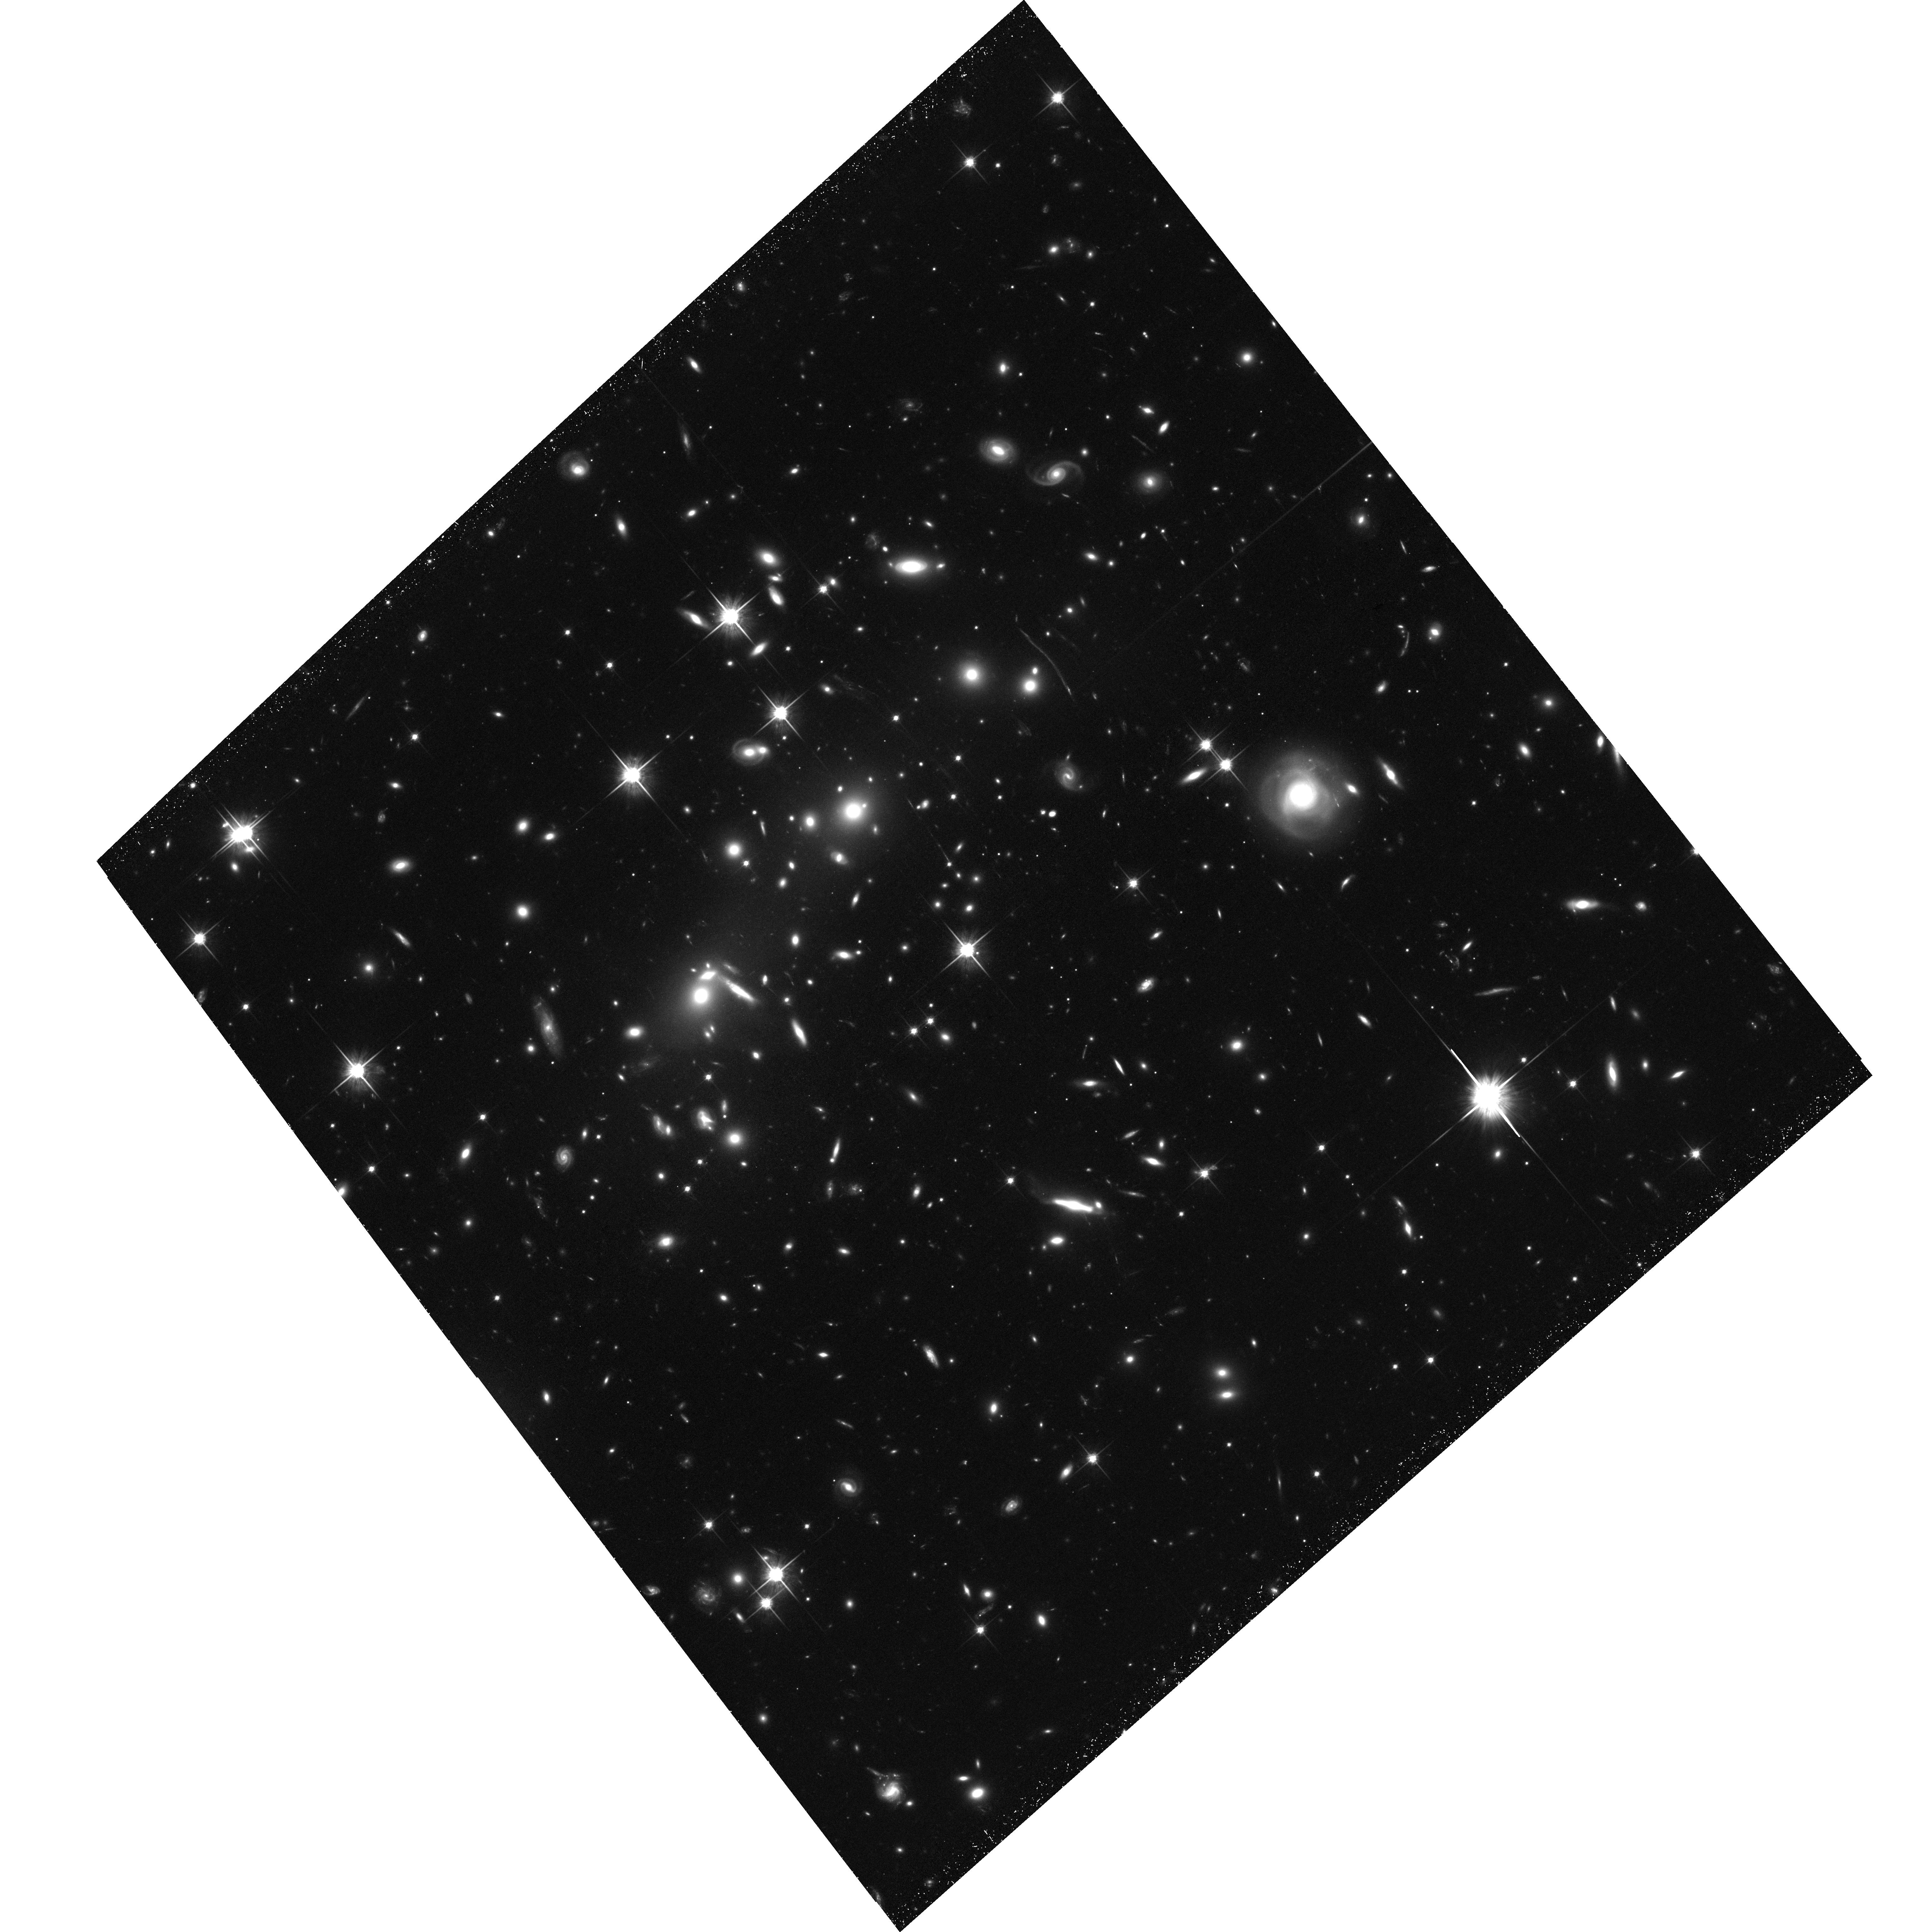
Target: CLG-0657-56. Instrument: ACS/WFC. Filter: F814W. Exposure: 1.2 h. Observation ID: hst_11591_27_acs_wfc_f814w_jb5m27

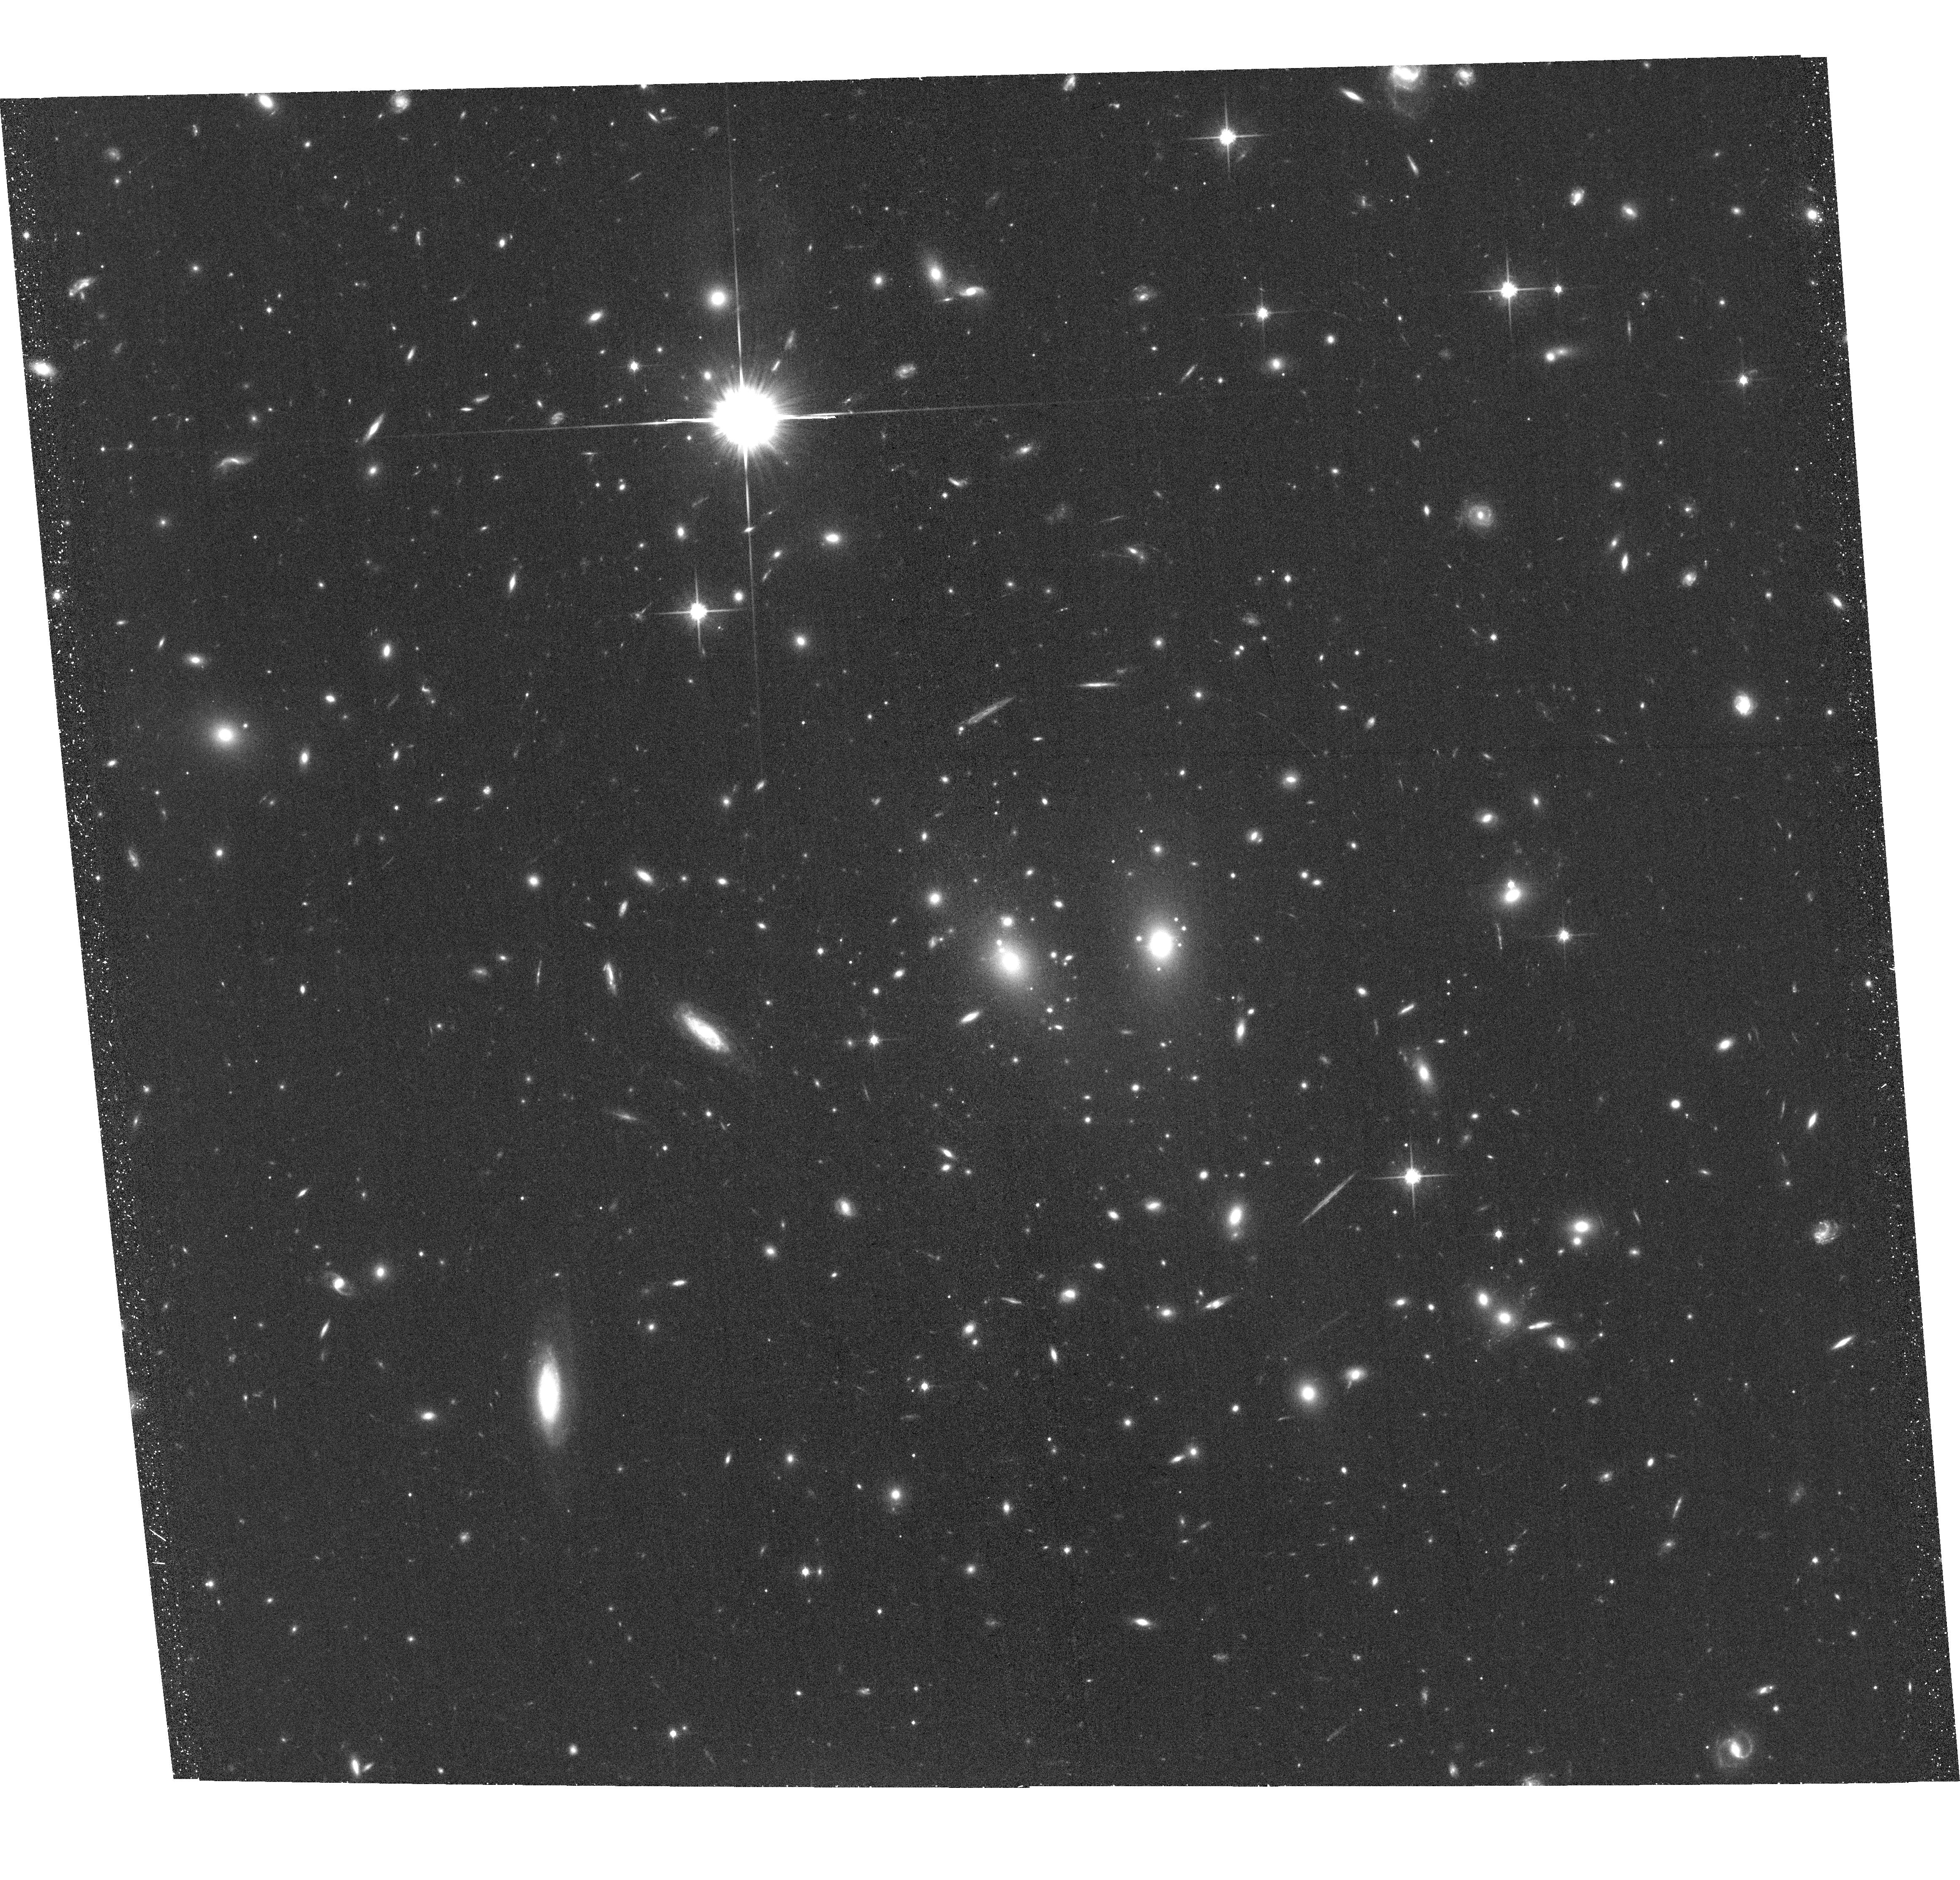
Target: CLG-J1347-1145. Instrument: ACS/WFC. Filter: F814W. Exposure: 34 min. Observation ID: hst_11591_26_acs_wfc_f814w_jb5m26

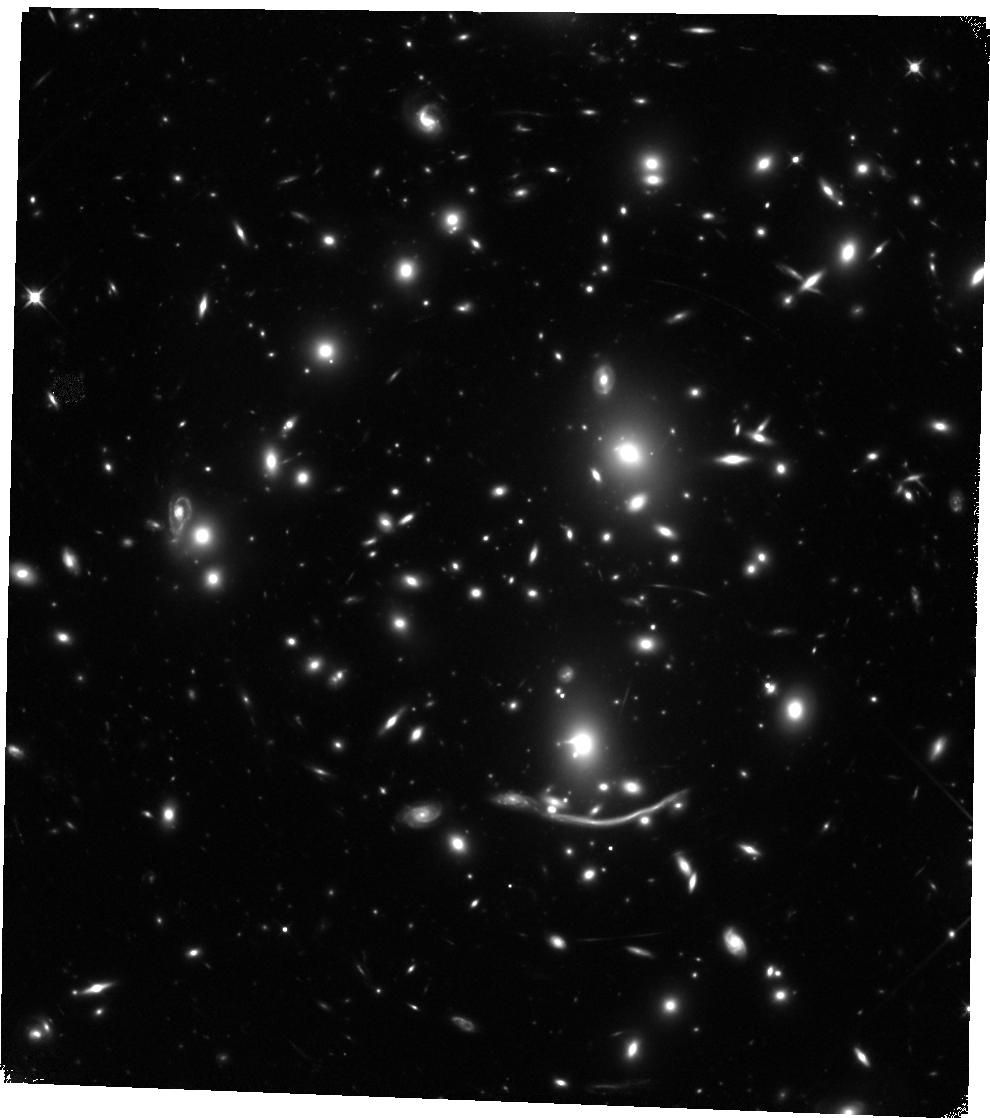
Target: ABELL-370-WFC3. Instrument: WFC3/IR. Filter: F110W. Exposure: 44 min. Observation ID: hst_11591_12_wfc3_ir_f110w_ib5m12

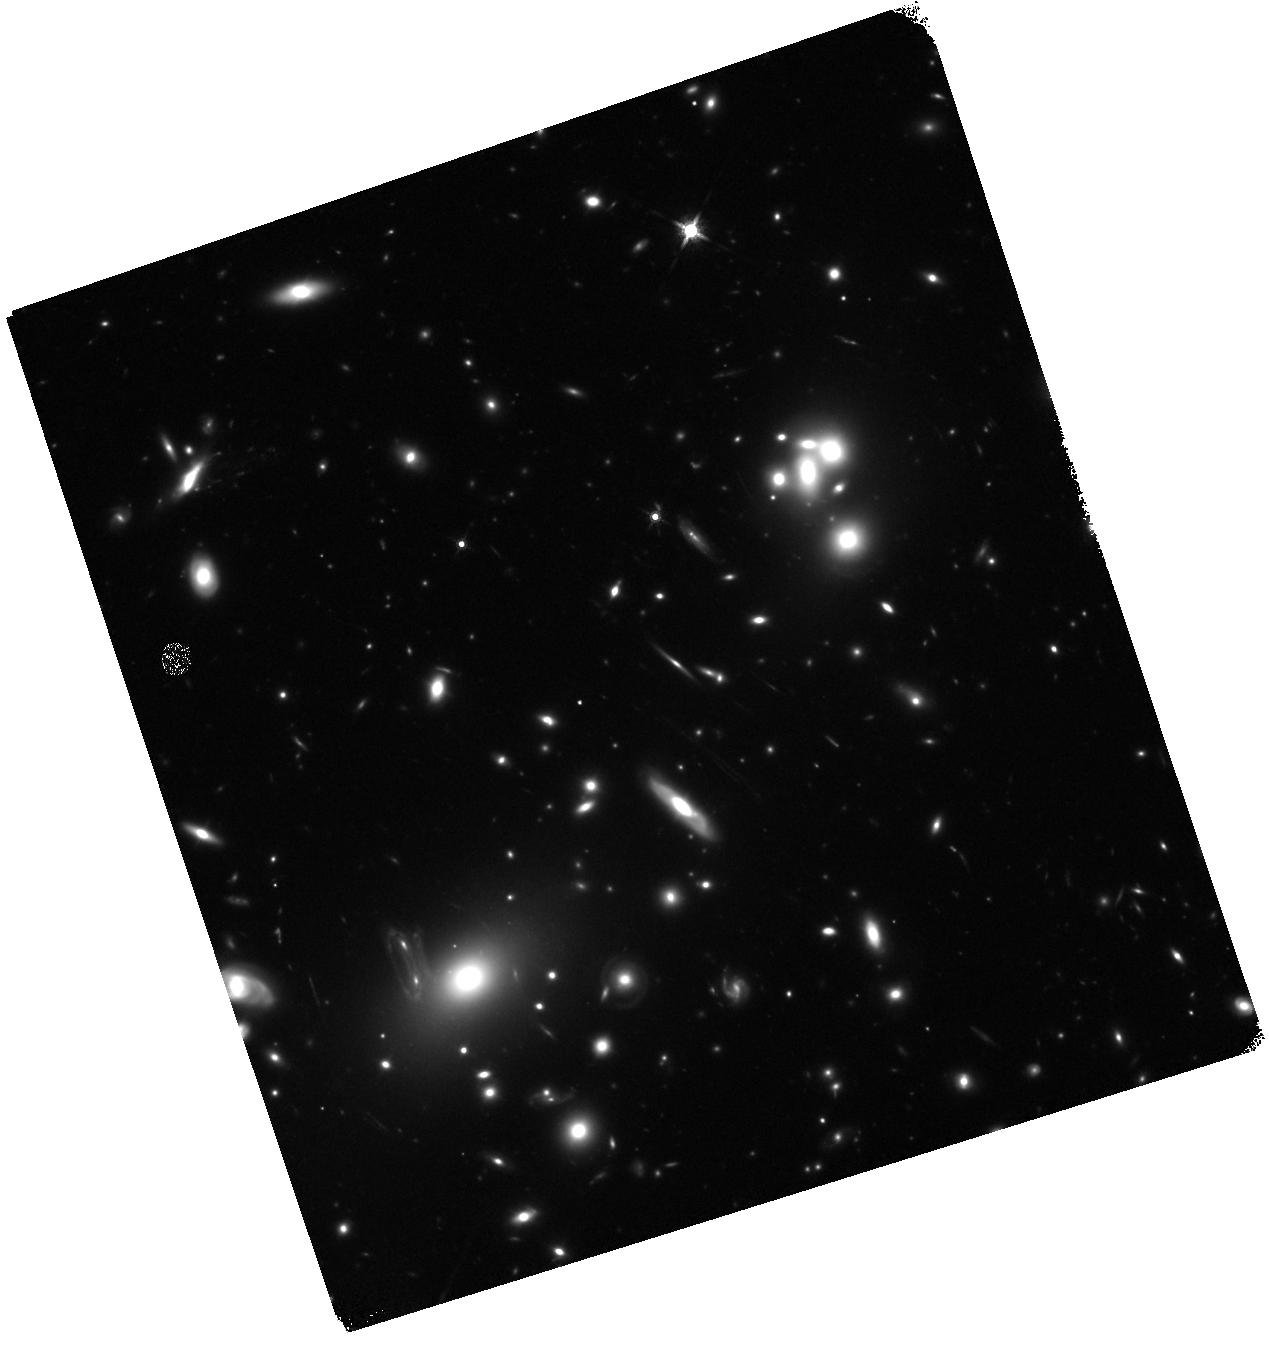
Target: ABELL-68-WFC3. Instrument: WFC3/IR. Filter: F160W. Exposure: 40 min. Observation ID: hst_11591_15_wfc3_ir_f160w_ib5m15

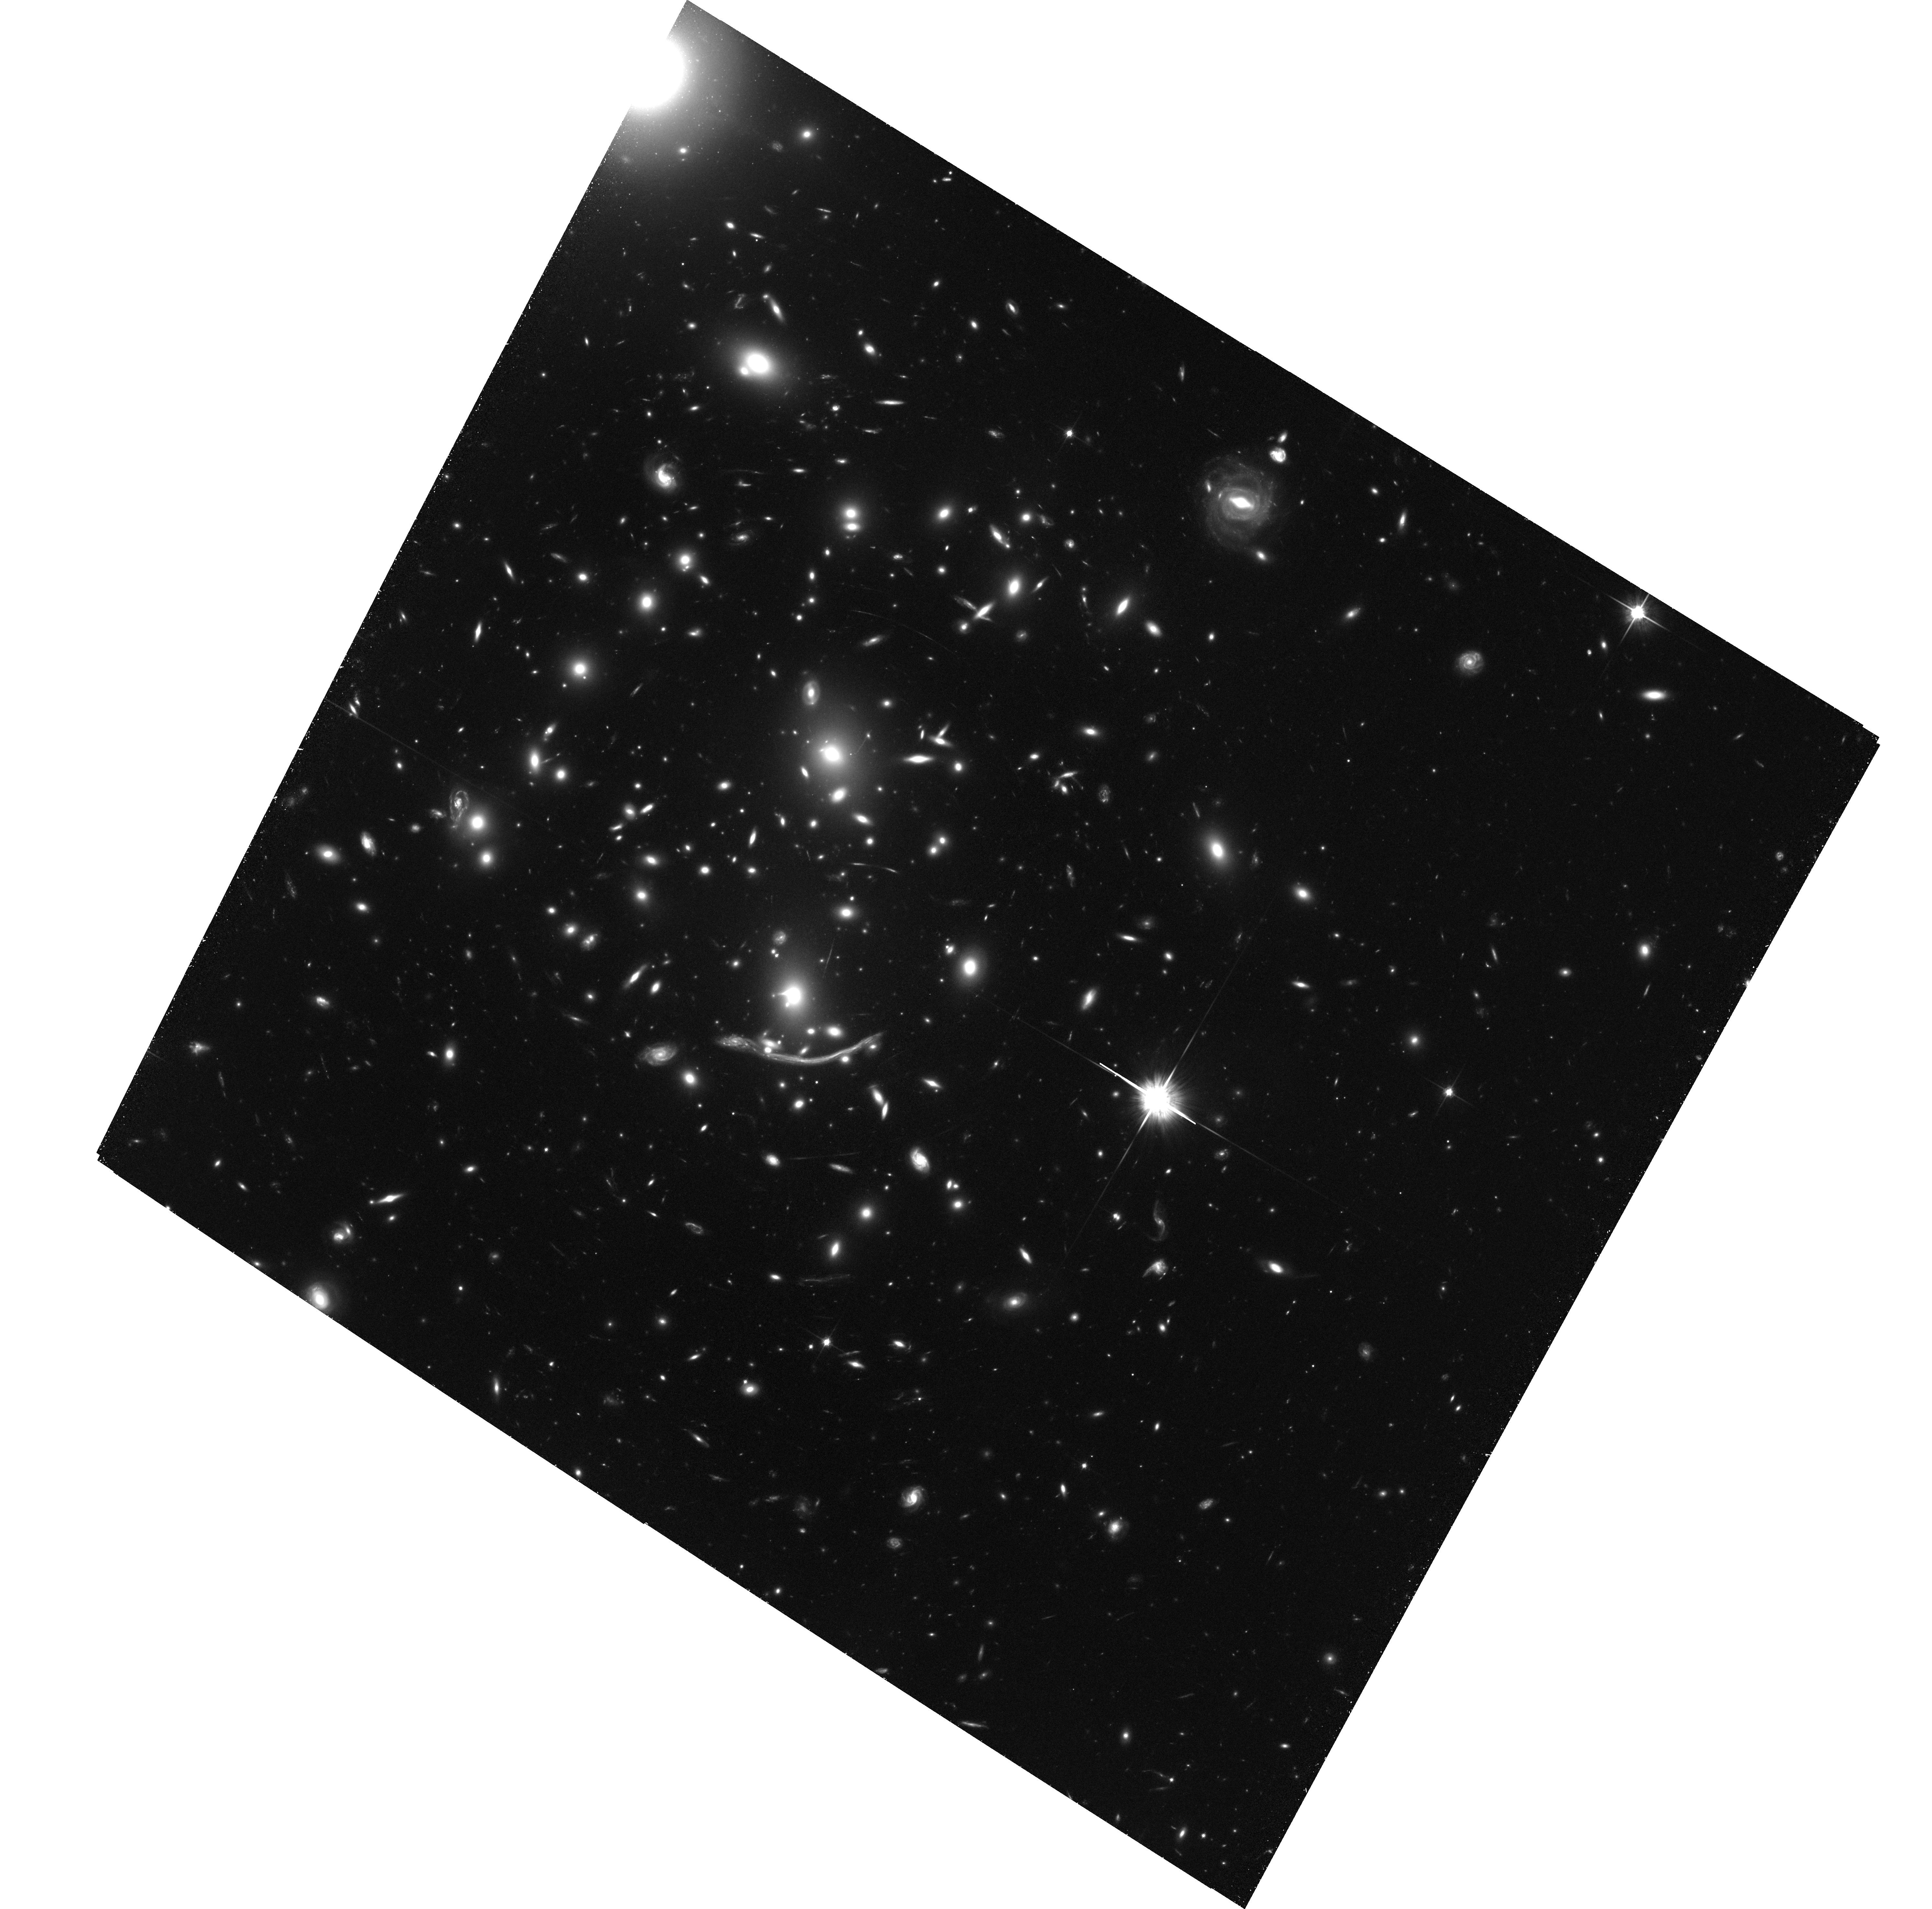
Target: ABELL-370. Instrument: ACS/WFC. Filter: F814W. Exposure: 2.7 h. Observation ID: hst_11591_22_acs_wfc_f814w_jb5m22

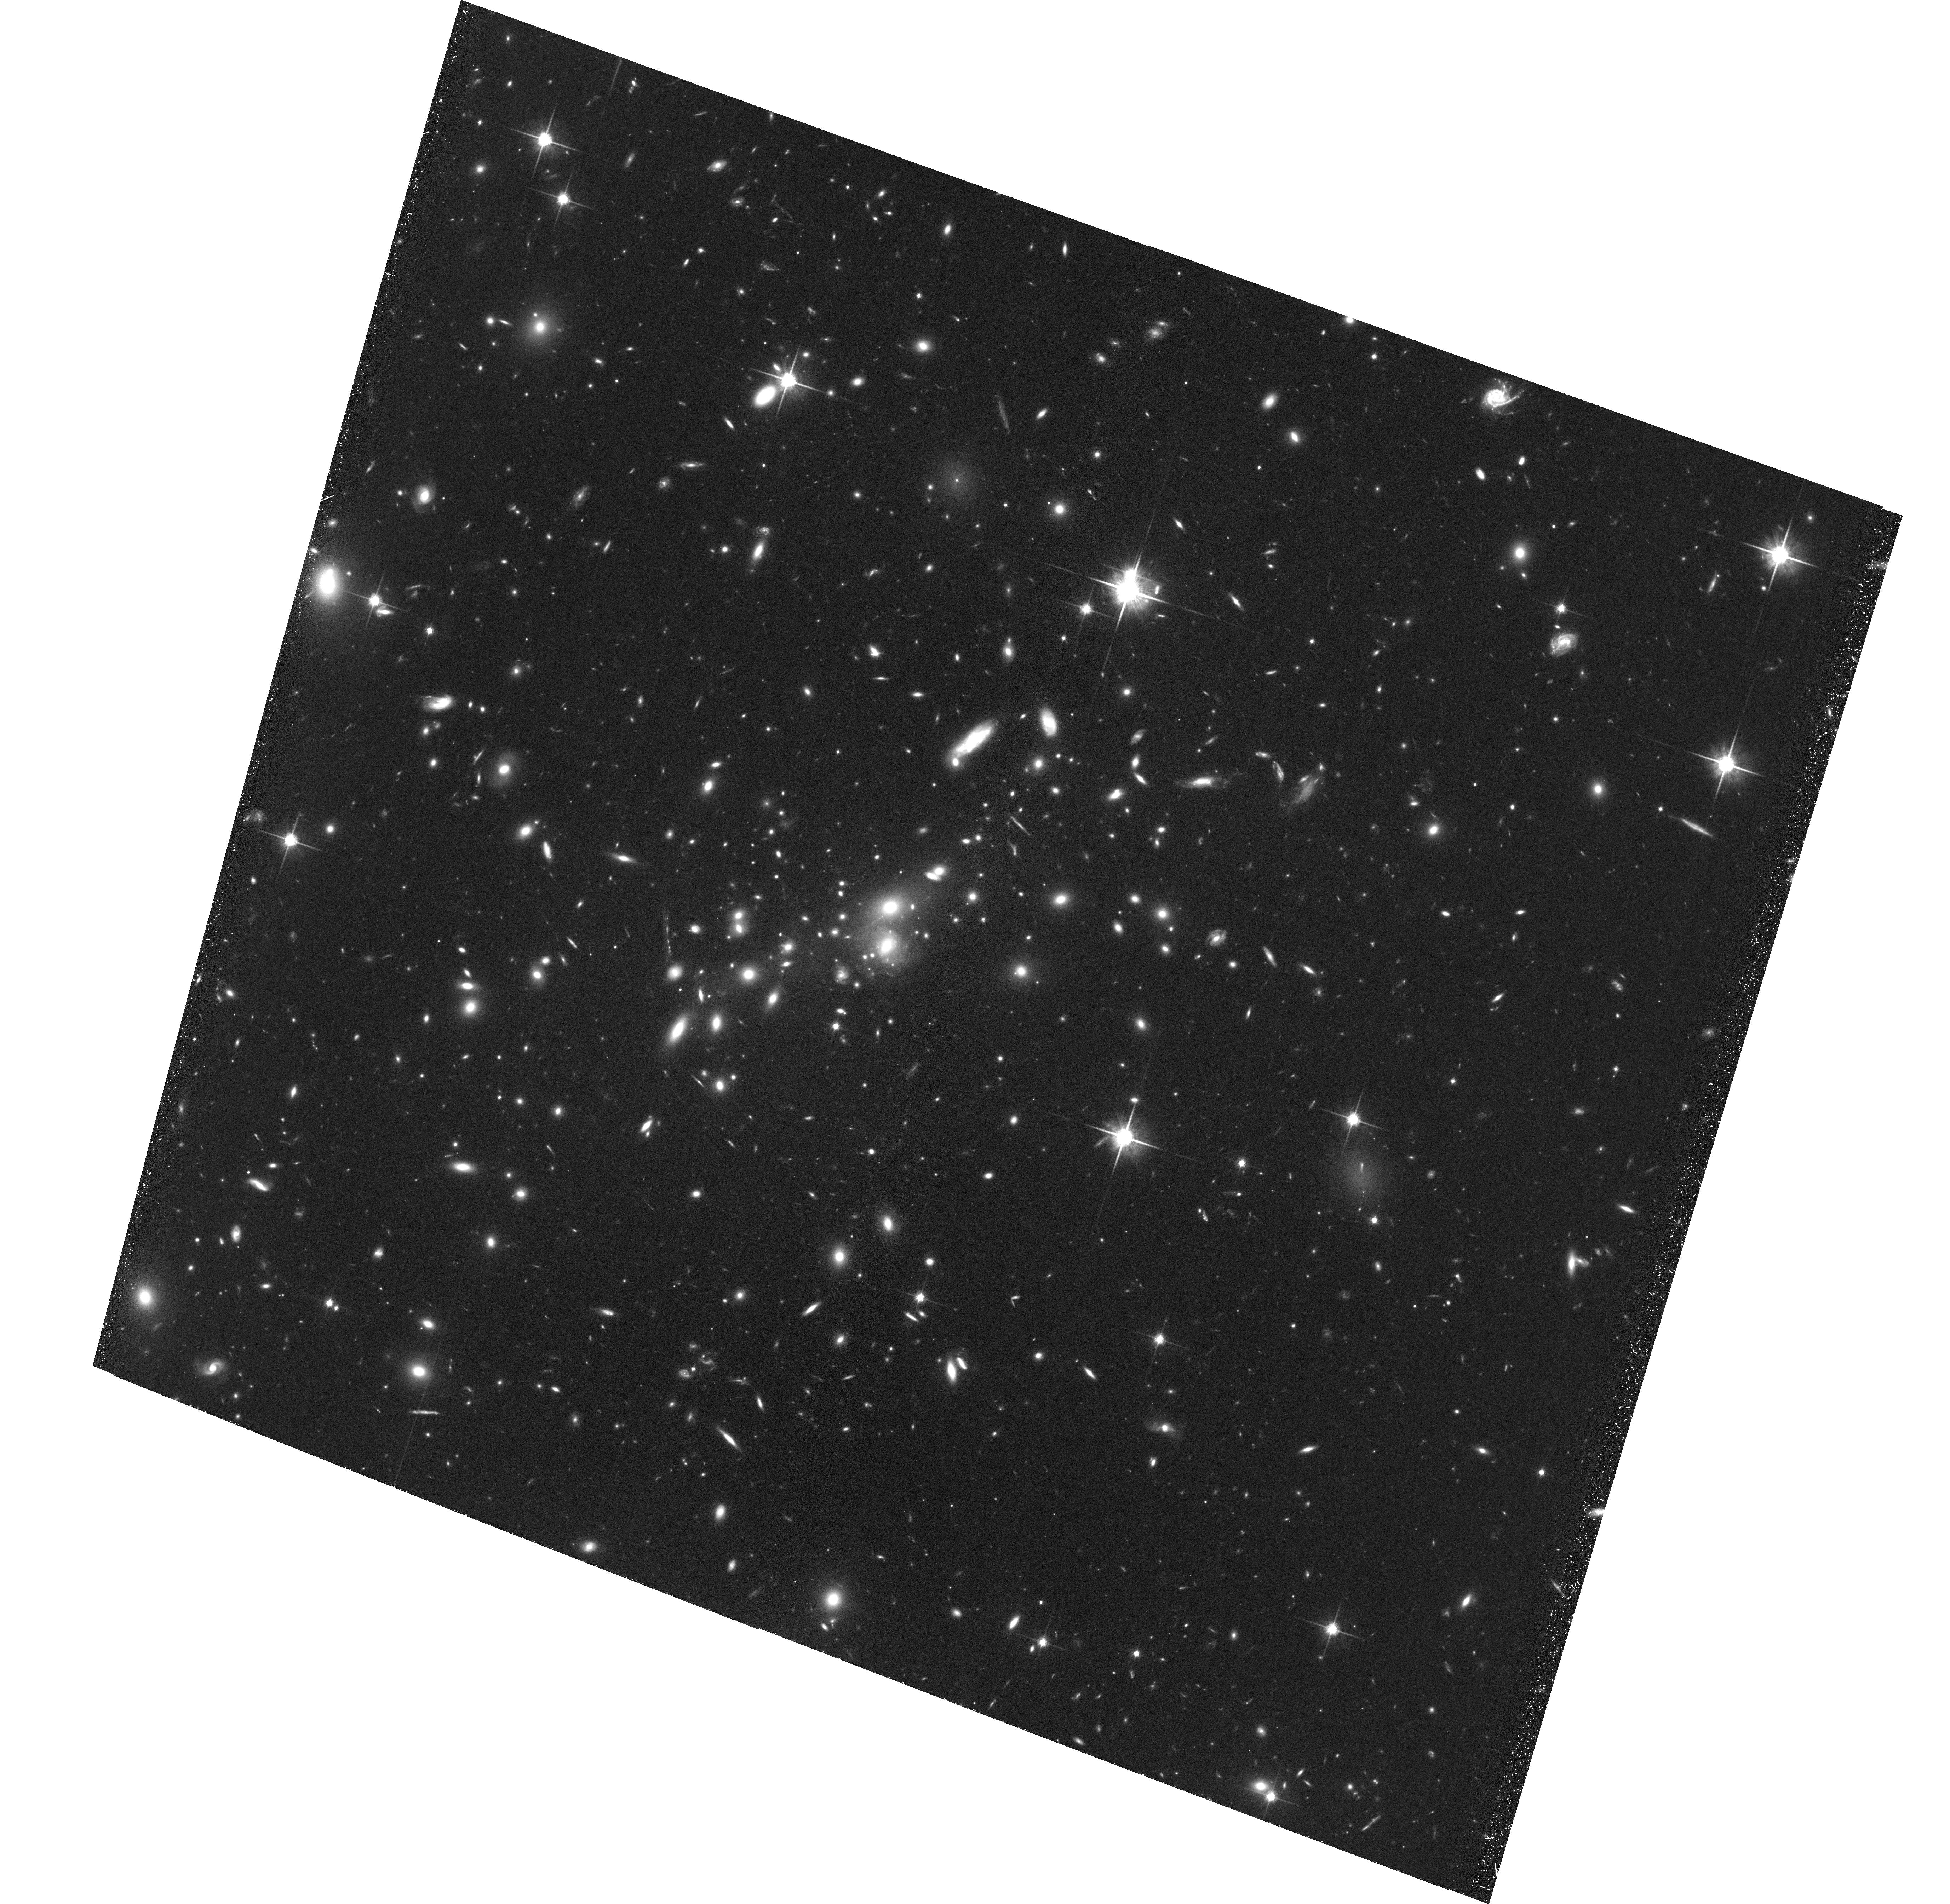
Target: MACSJ0454-0300. Instrument: ACS/WFC. Filter: F814W. Exposure: 2 h. Observation ID: hst_11591_20_acs_wfc_f814w_jb5m20

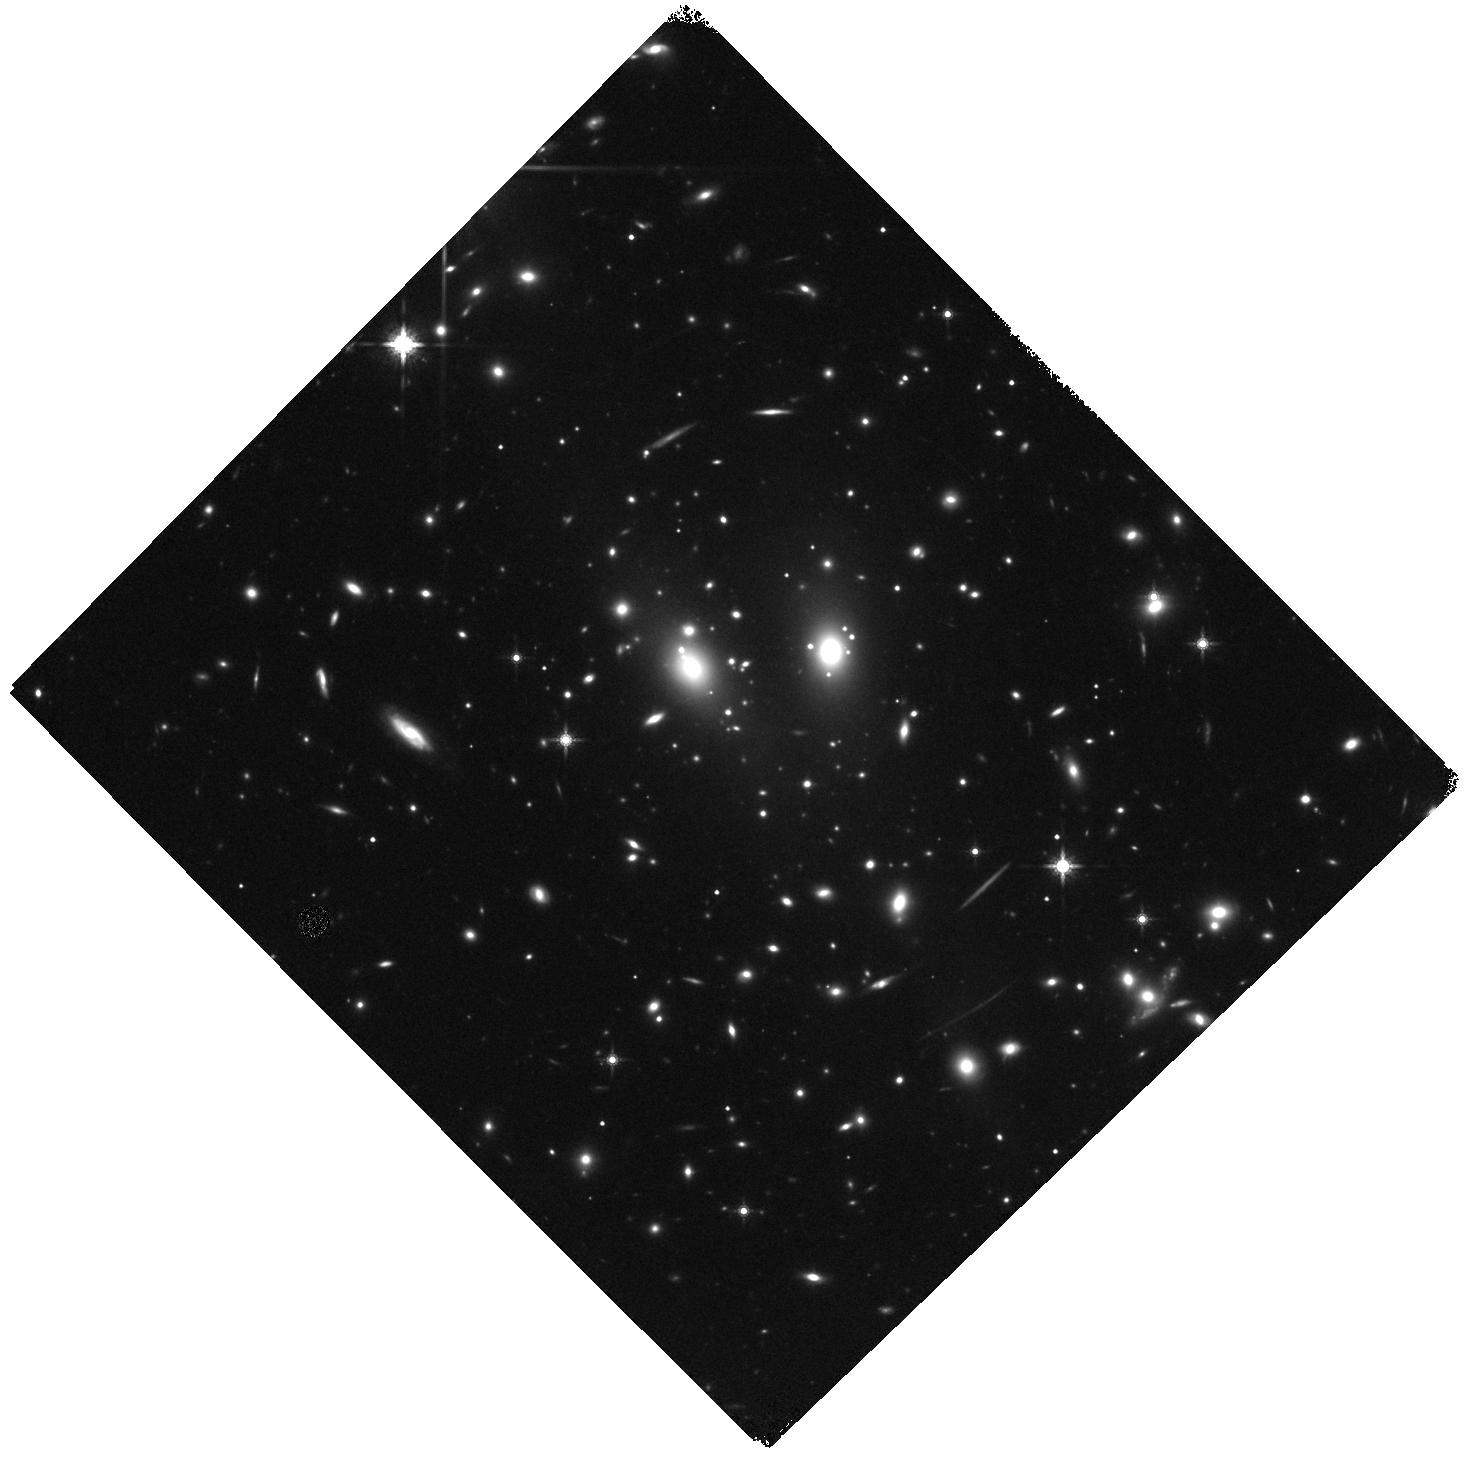
Target: CLG-J1347-1145-WFC3. Instrument: WFC3/IR. Filter: F160W. Exposure: 40 min. Observation ID: hst_11591_16_wfc3_ir_f160w_ib5m16

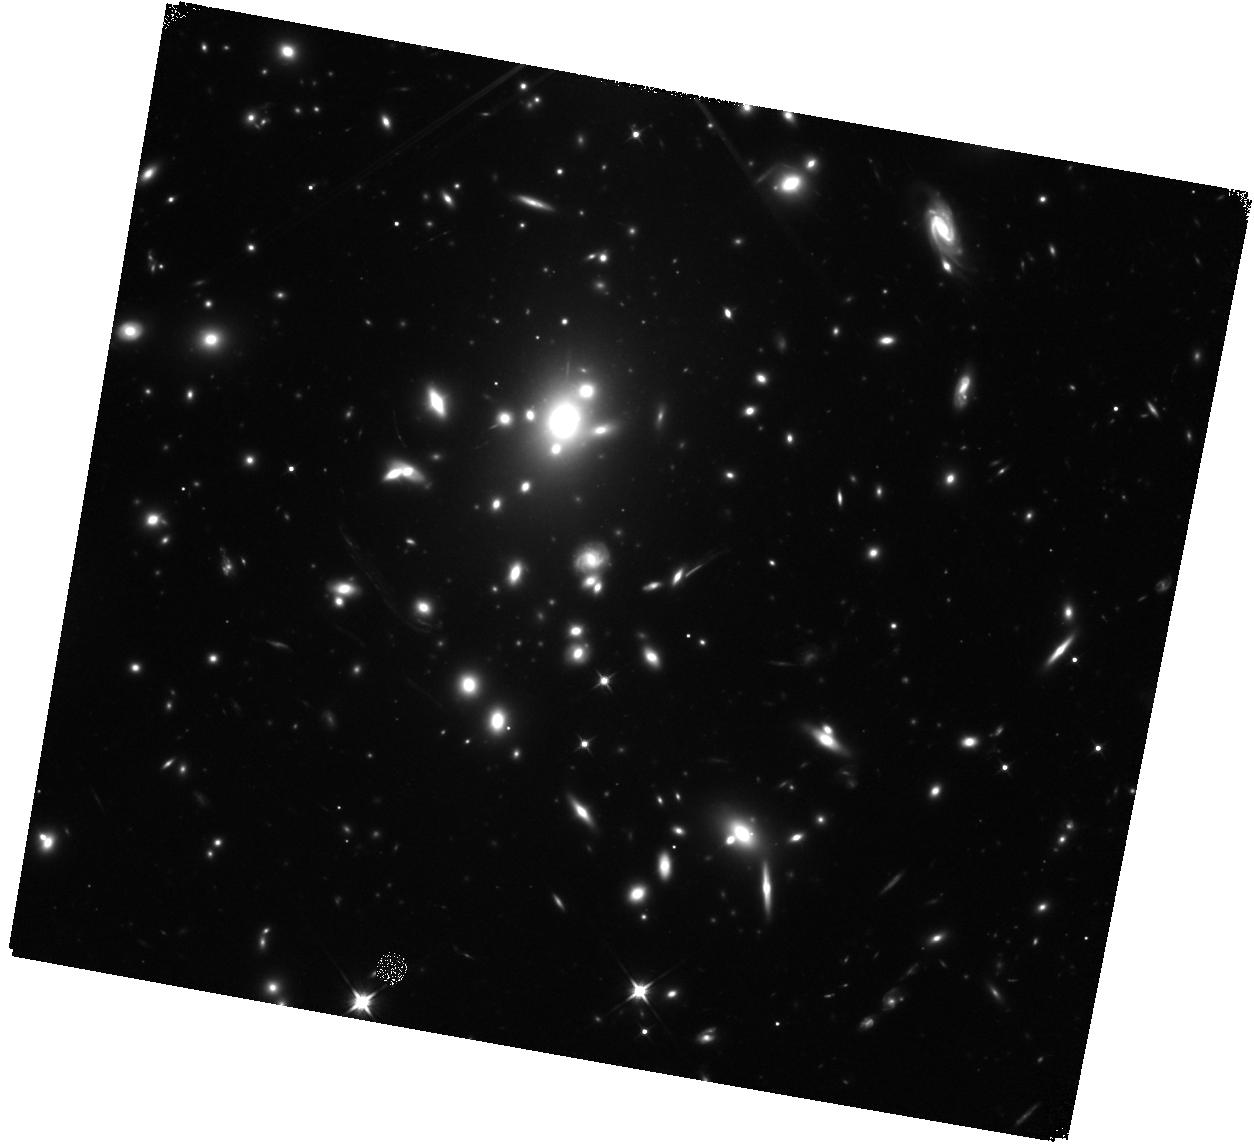
Target: ABELL-1835-WFC3. Instrument: WFC3/IR. Filter: F110W. Exposure: 44 min. Observation ID: hst_11591_13_wfc3_ir_f110w_ib5m13

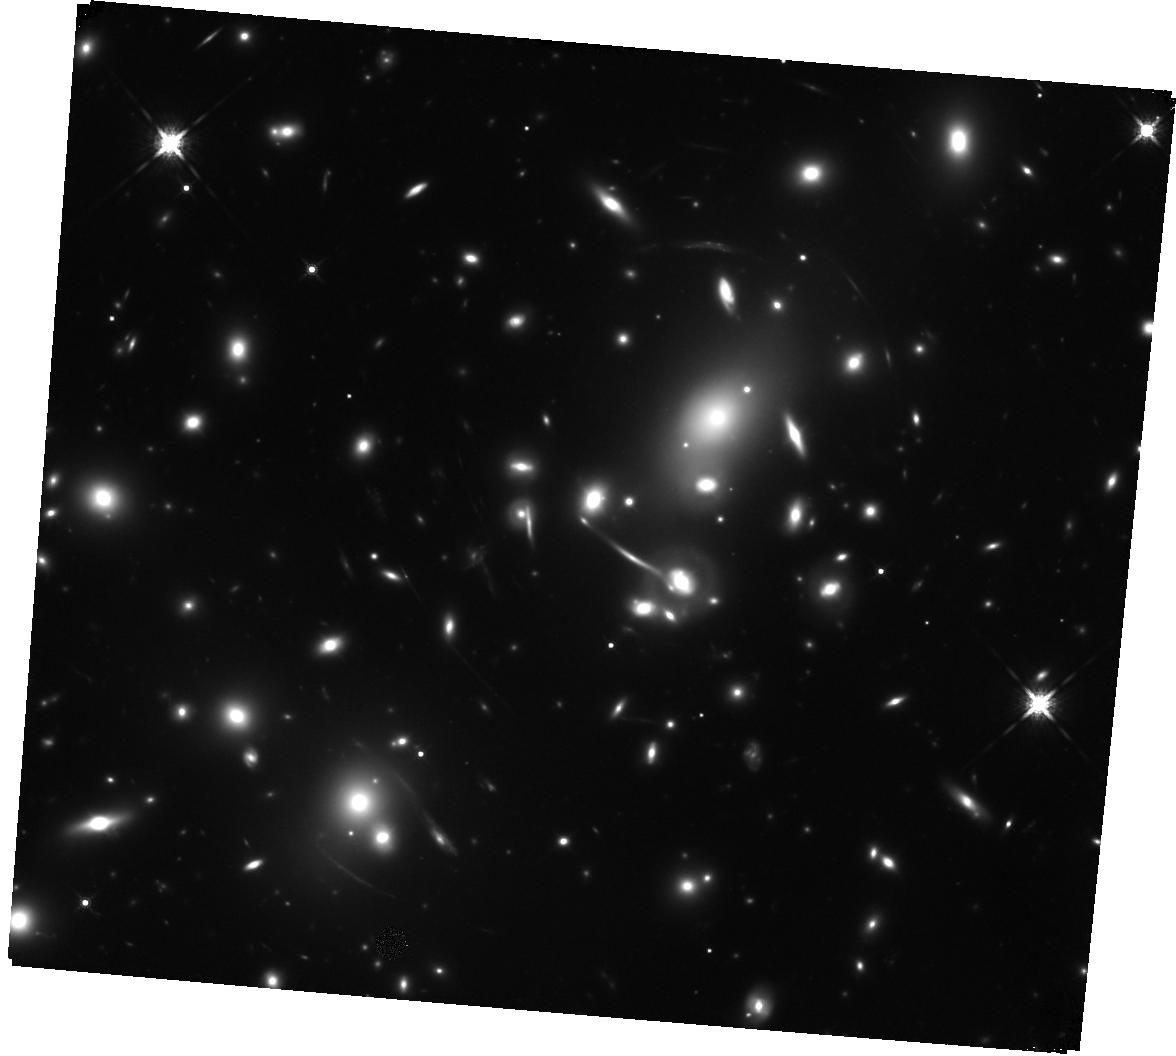
Target: ABELL2218. Instrument: WFC3/IR. Filter: F160W. Exposure: 37 min. Observation ID: hst_11591_18_wfc3_ir_f160w_ib5m18

Are Low-Luminosity Galaxies Responsible for Cosmic Reionization? (PI: Kneib, Jean-Paul Richard)

Our group has demonstrated that massive clusters, acting as powerful cosmic lenses, can constrain the abundance and properties of low-luminosity star-forming sources beyond z~6; such sources are thought to be responsible for ending cosmic reionization. The large magnification possible in the critical regions of well-constrained clusters brings sources into view that lie at or beyond the limits of conventional exposures such as the UDF. We have shown that the combination of HST and Spitzer is particularly effective in delivering the physical properties of these distant sources, constraining their mass, age and past star formation history. Indirectly, we therefore gain a valuable glimpse to yet earlier epochs. Recognizing the result (and limitations) of blank field surveys, we propose a systematic search through 10 lensing clusters with ACS/F814W and WFC3/[F110W+F160W] (in conjunction with existing deep IRAC data). Our goal is to measure with great accuracy the luminosity function at z~7 over a range of at least 3 magnitude, based on the identification of about 50 lensed galaxies at 6.5<z<8. Our survey will mitigate cosmic variance and extend the search both to lower luminosities and, by virtue of the WFC3/IRAC combination, to higher redshift. Thanks to the lensing amplification spectroscopic follow-up will be possible and make our findings the most robust prior to the era of JWST and the ELTs.